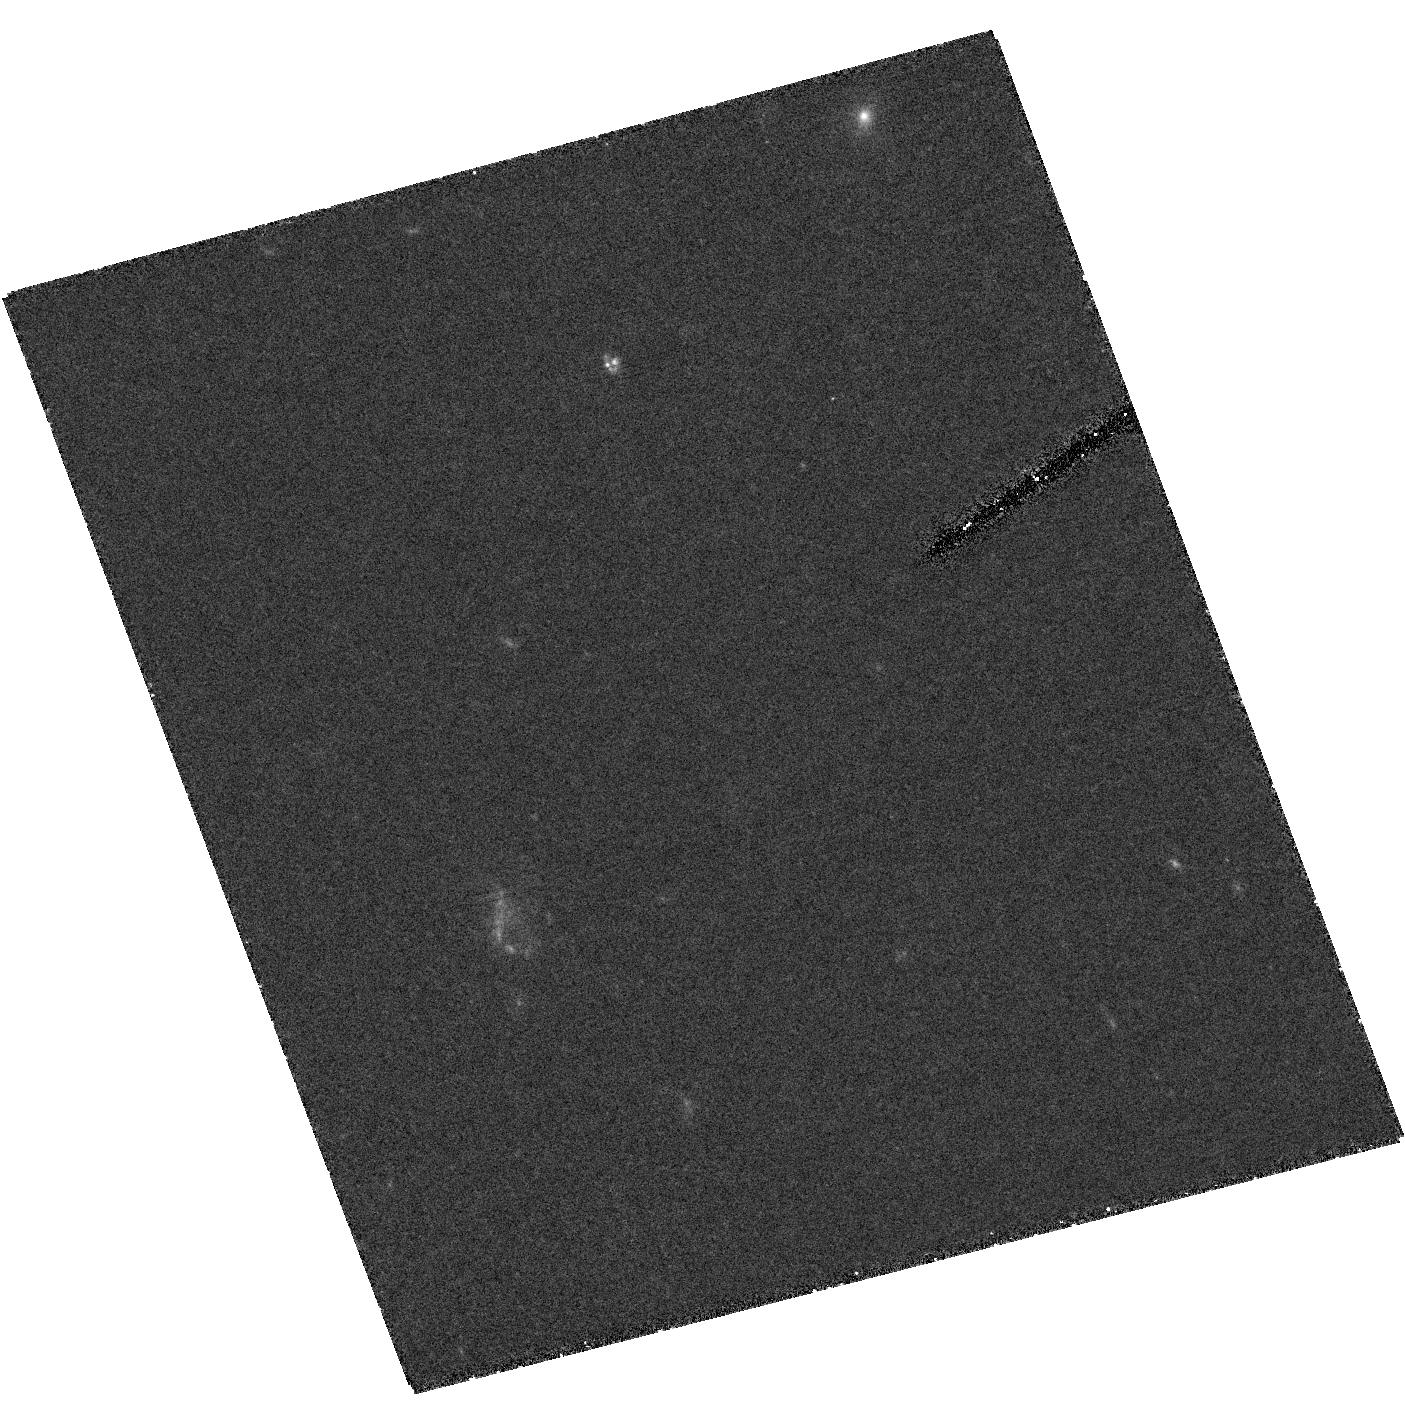
Target: field at RA 214.258°, Dec 43.505°
Instrument: ACS/HRC
Filter: F555W
Exposure: 2.6 h
Observation ID: hst_9361_01_acs_hrc_f555w_j8d501

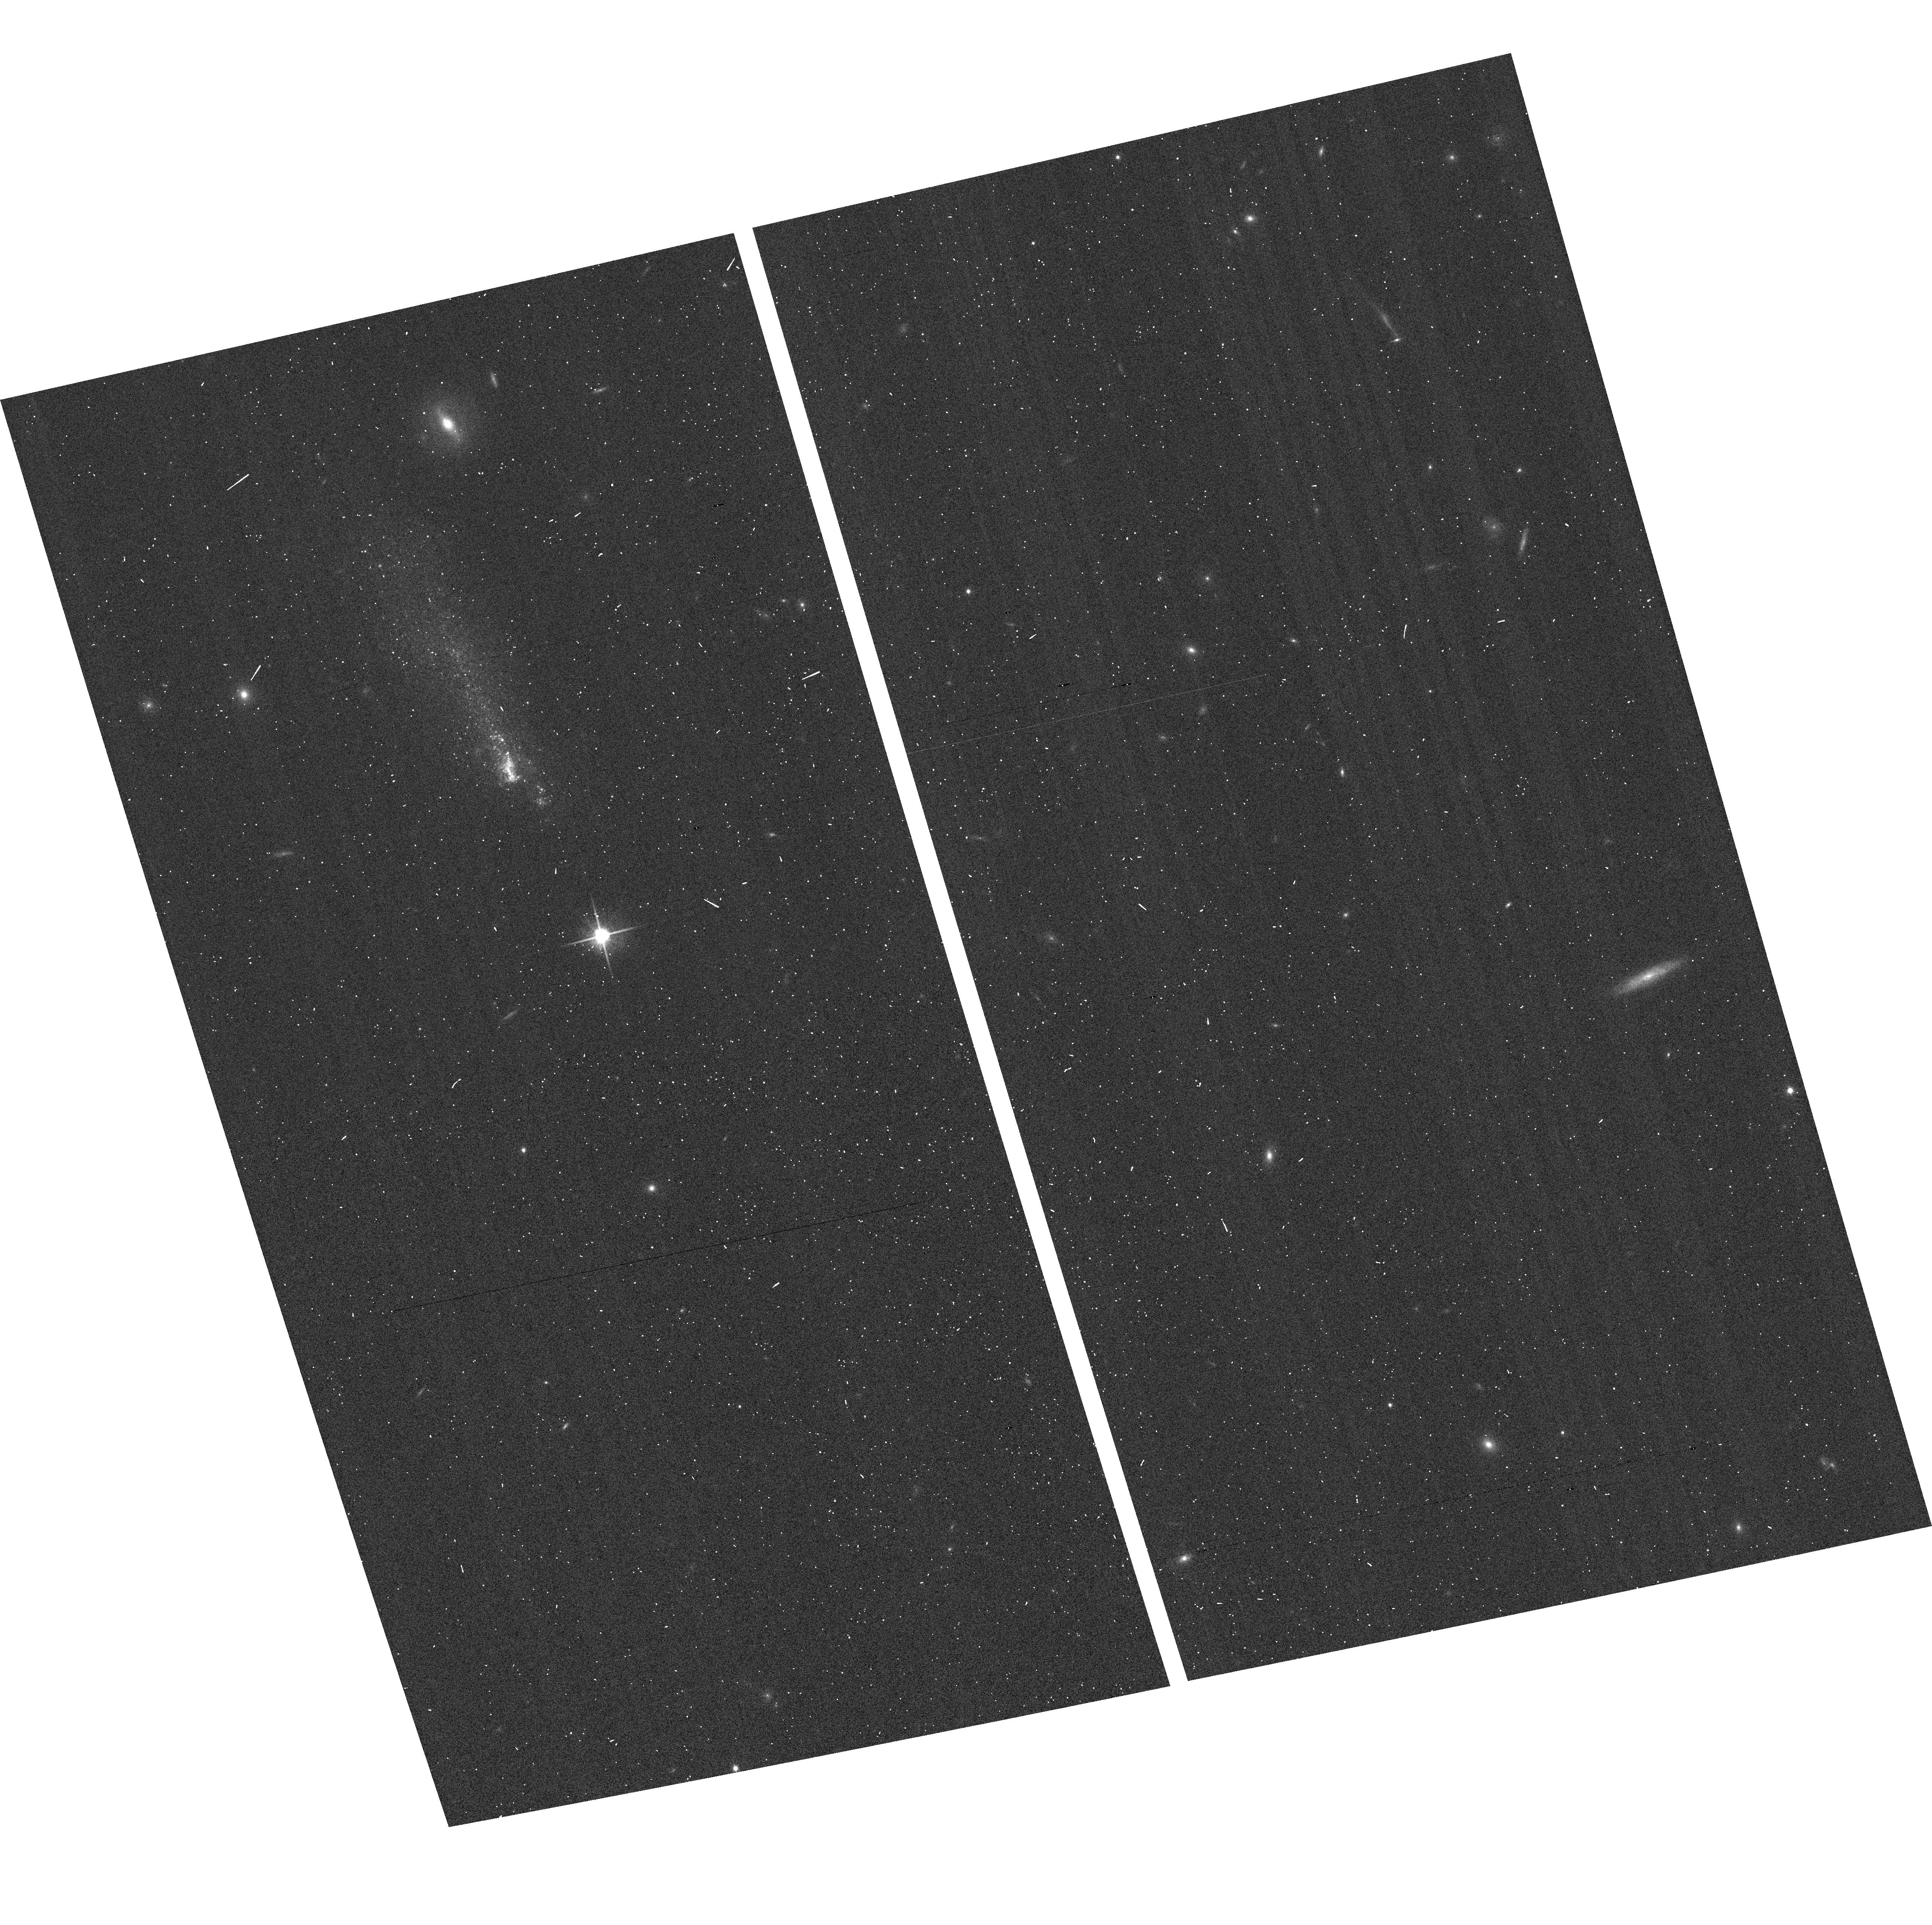
Target: SBS1415+437
Instrument: ACS/WFC
Filter: F814W
Exposure: 1 min
Observation ID: hst_9361_05_acs_wfc_f814w_j8d505

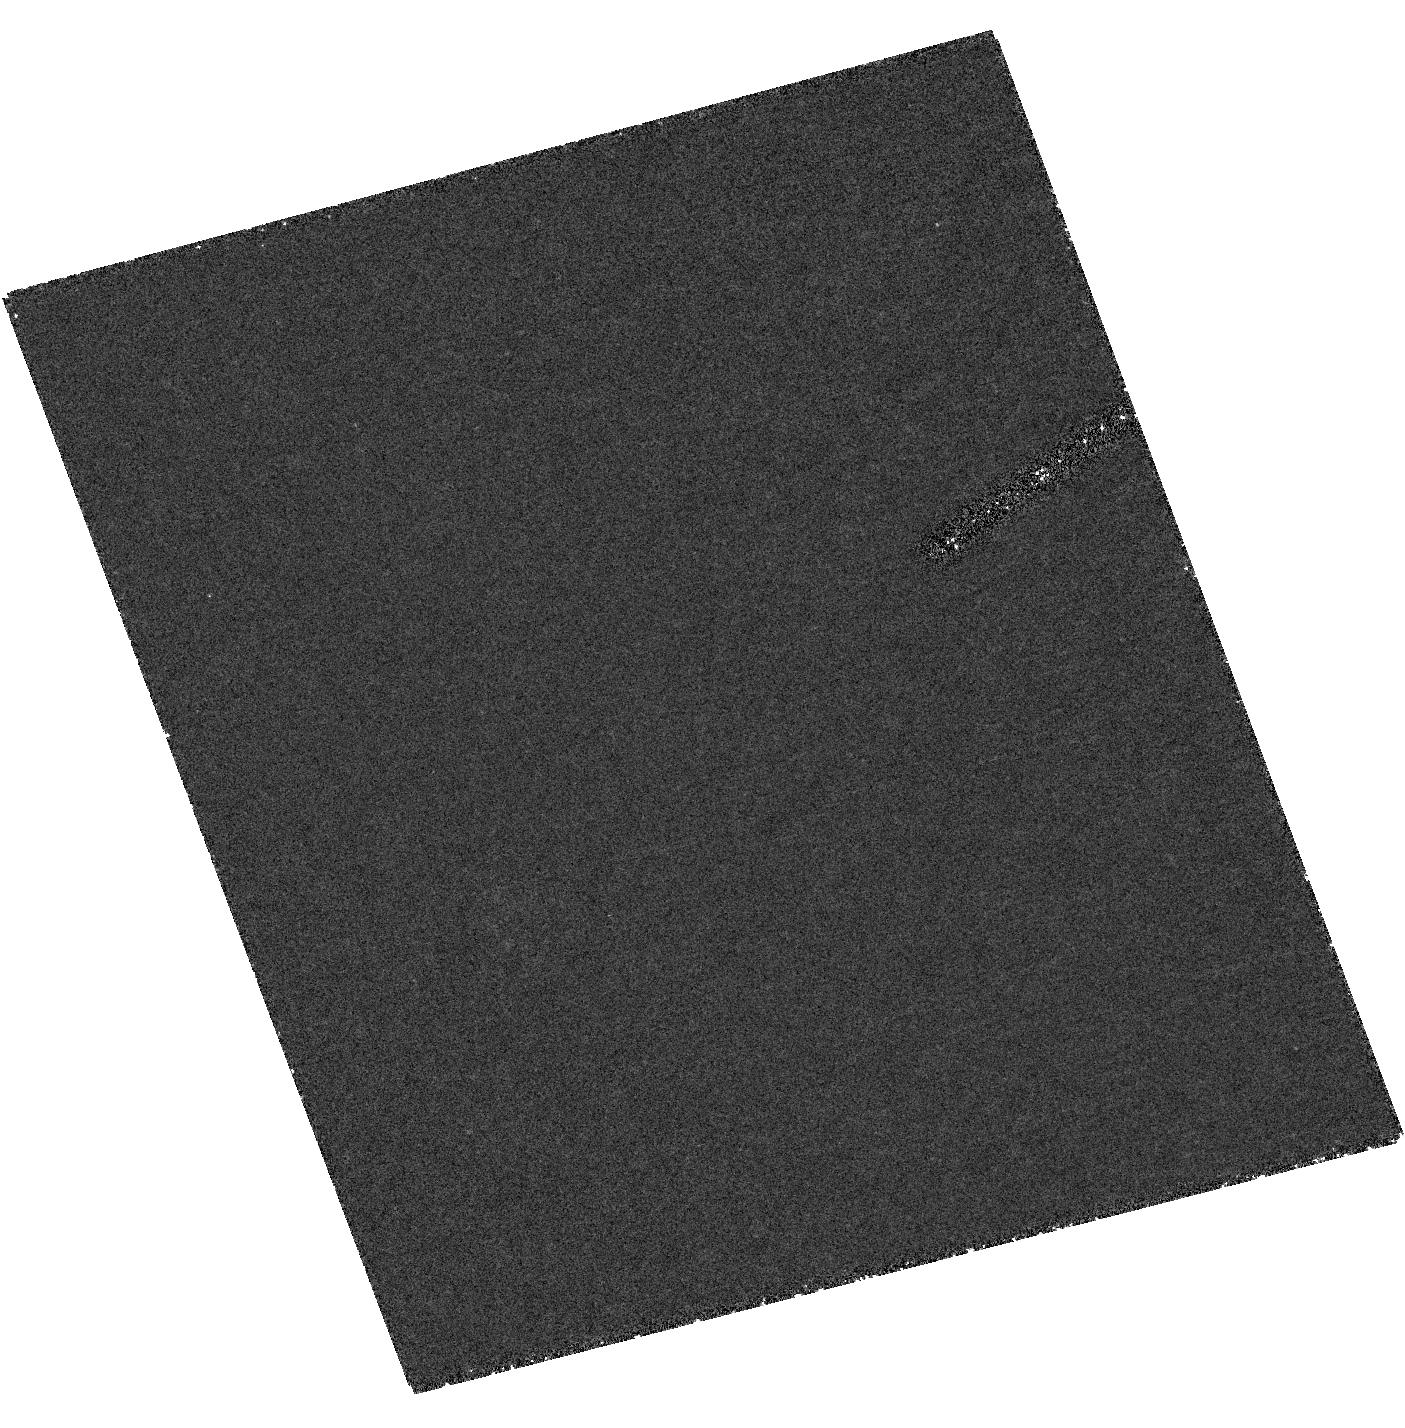
Target: field at RA 214.258°, Dec 43.505°
Instrument: ACS/HRC
Filter: F250W
Exposure: 2.6 h
Observation ID: hst_9361_04_acs_hrc_f250w_j8d504

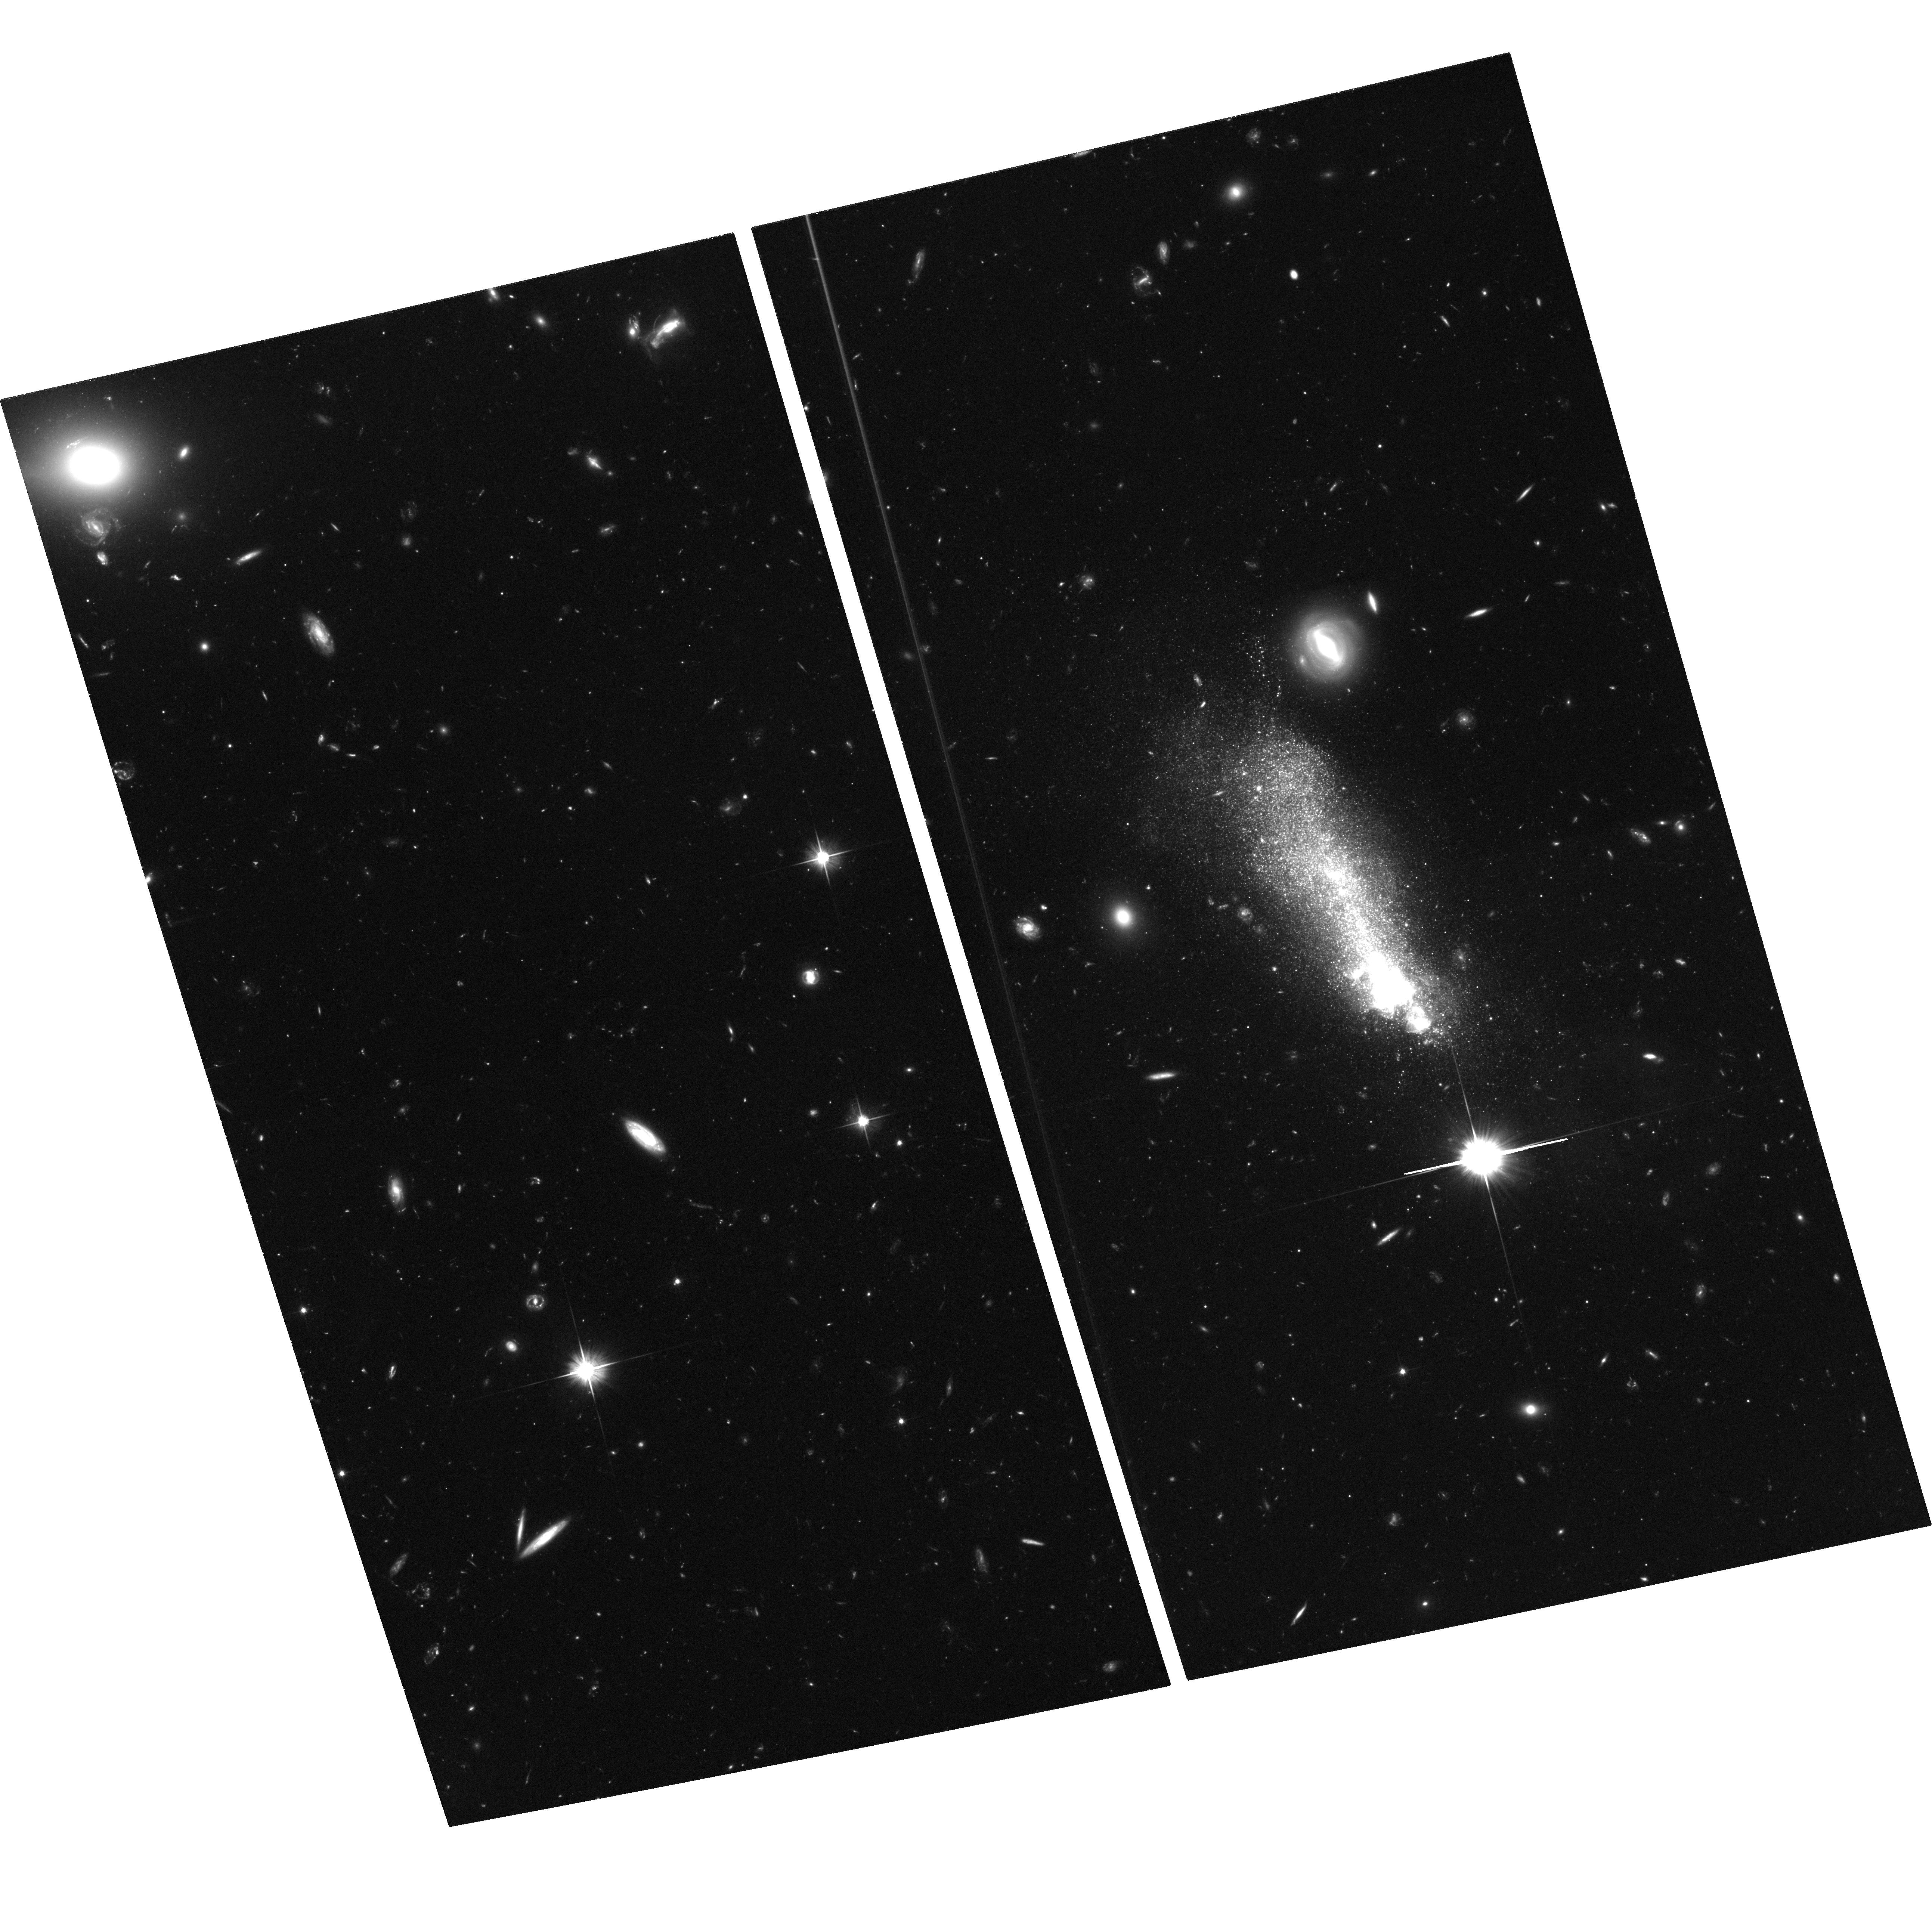
Target: SBS1415+437
Instrument: ACS/WFC
Filter: F606W
Exposure: 2.8 h
Observation ID: hst_9361_01_acs_wfc_f606w_j8d501

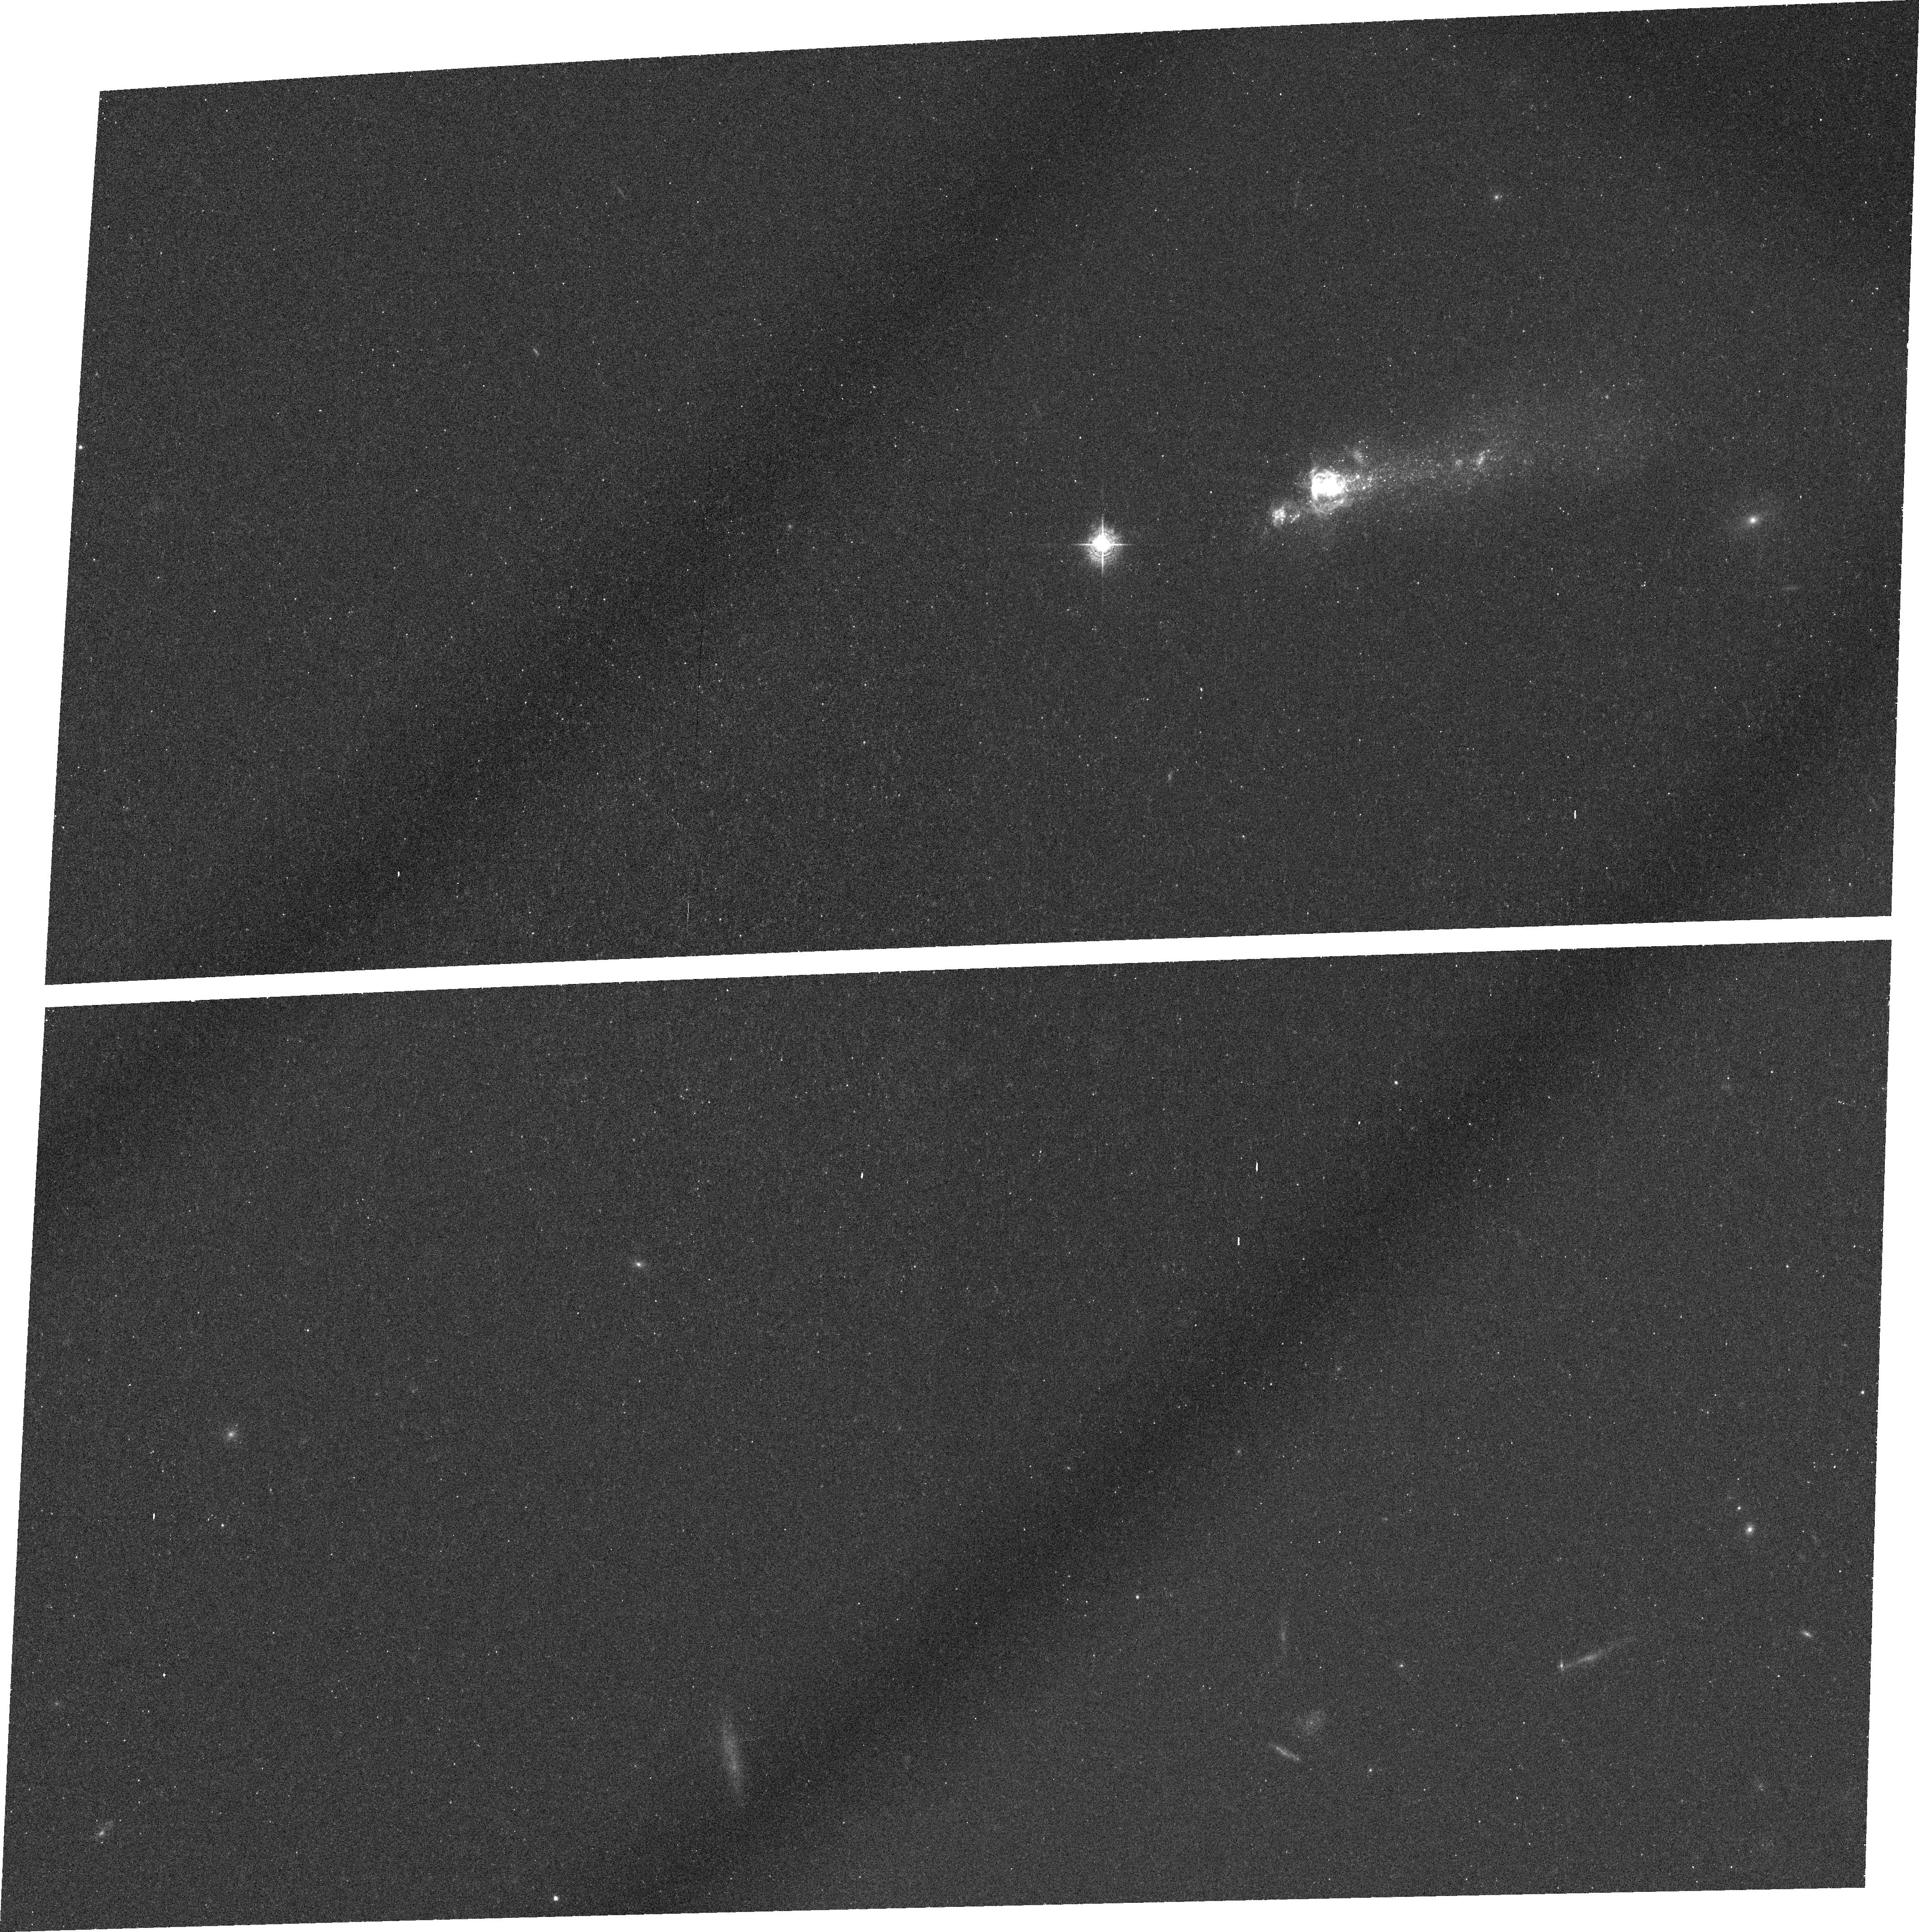
Target: SBS1415+437
Instrument: ACS/WFC
Filter: FR505N
Exposure: 29 min
Observation ID: j8d505020

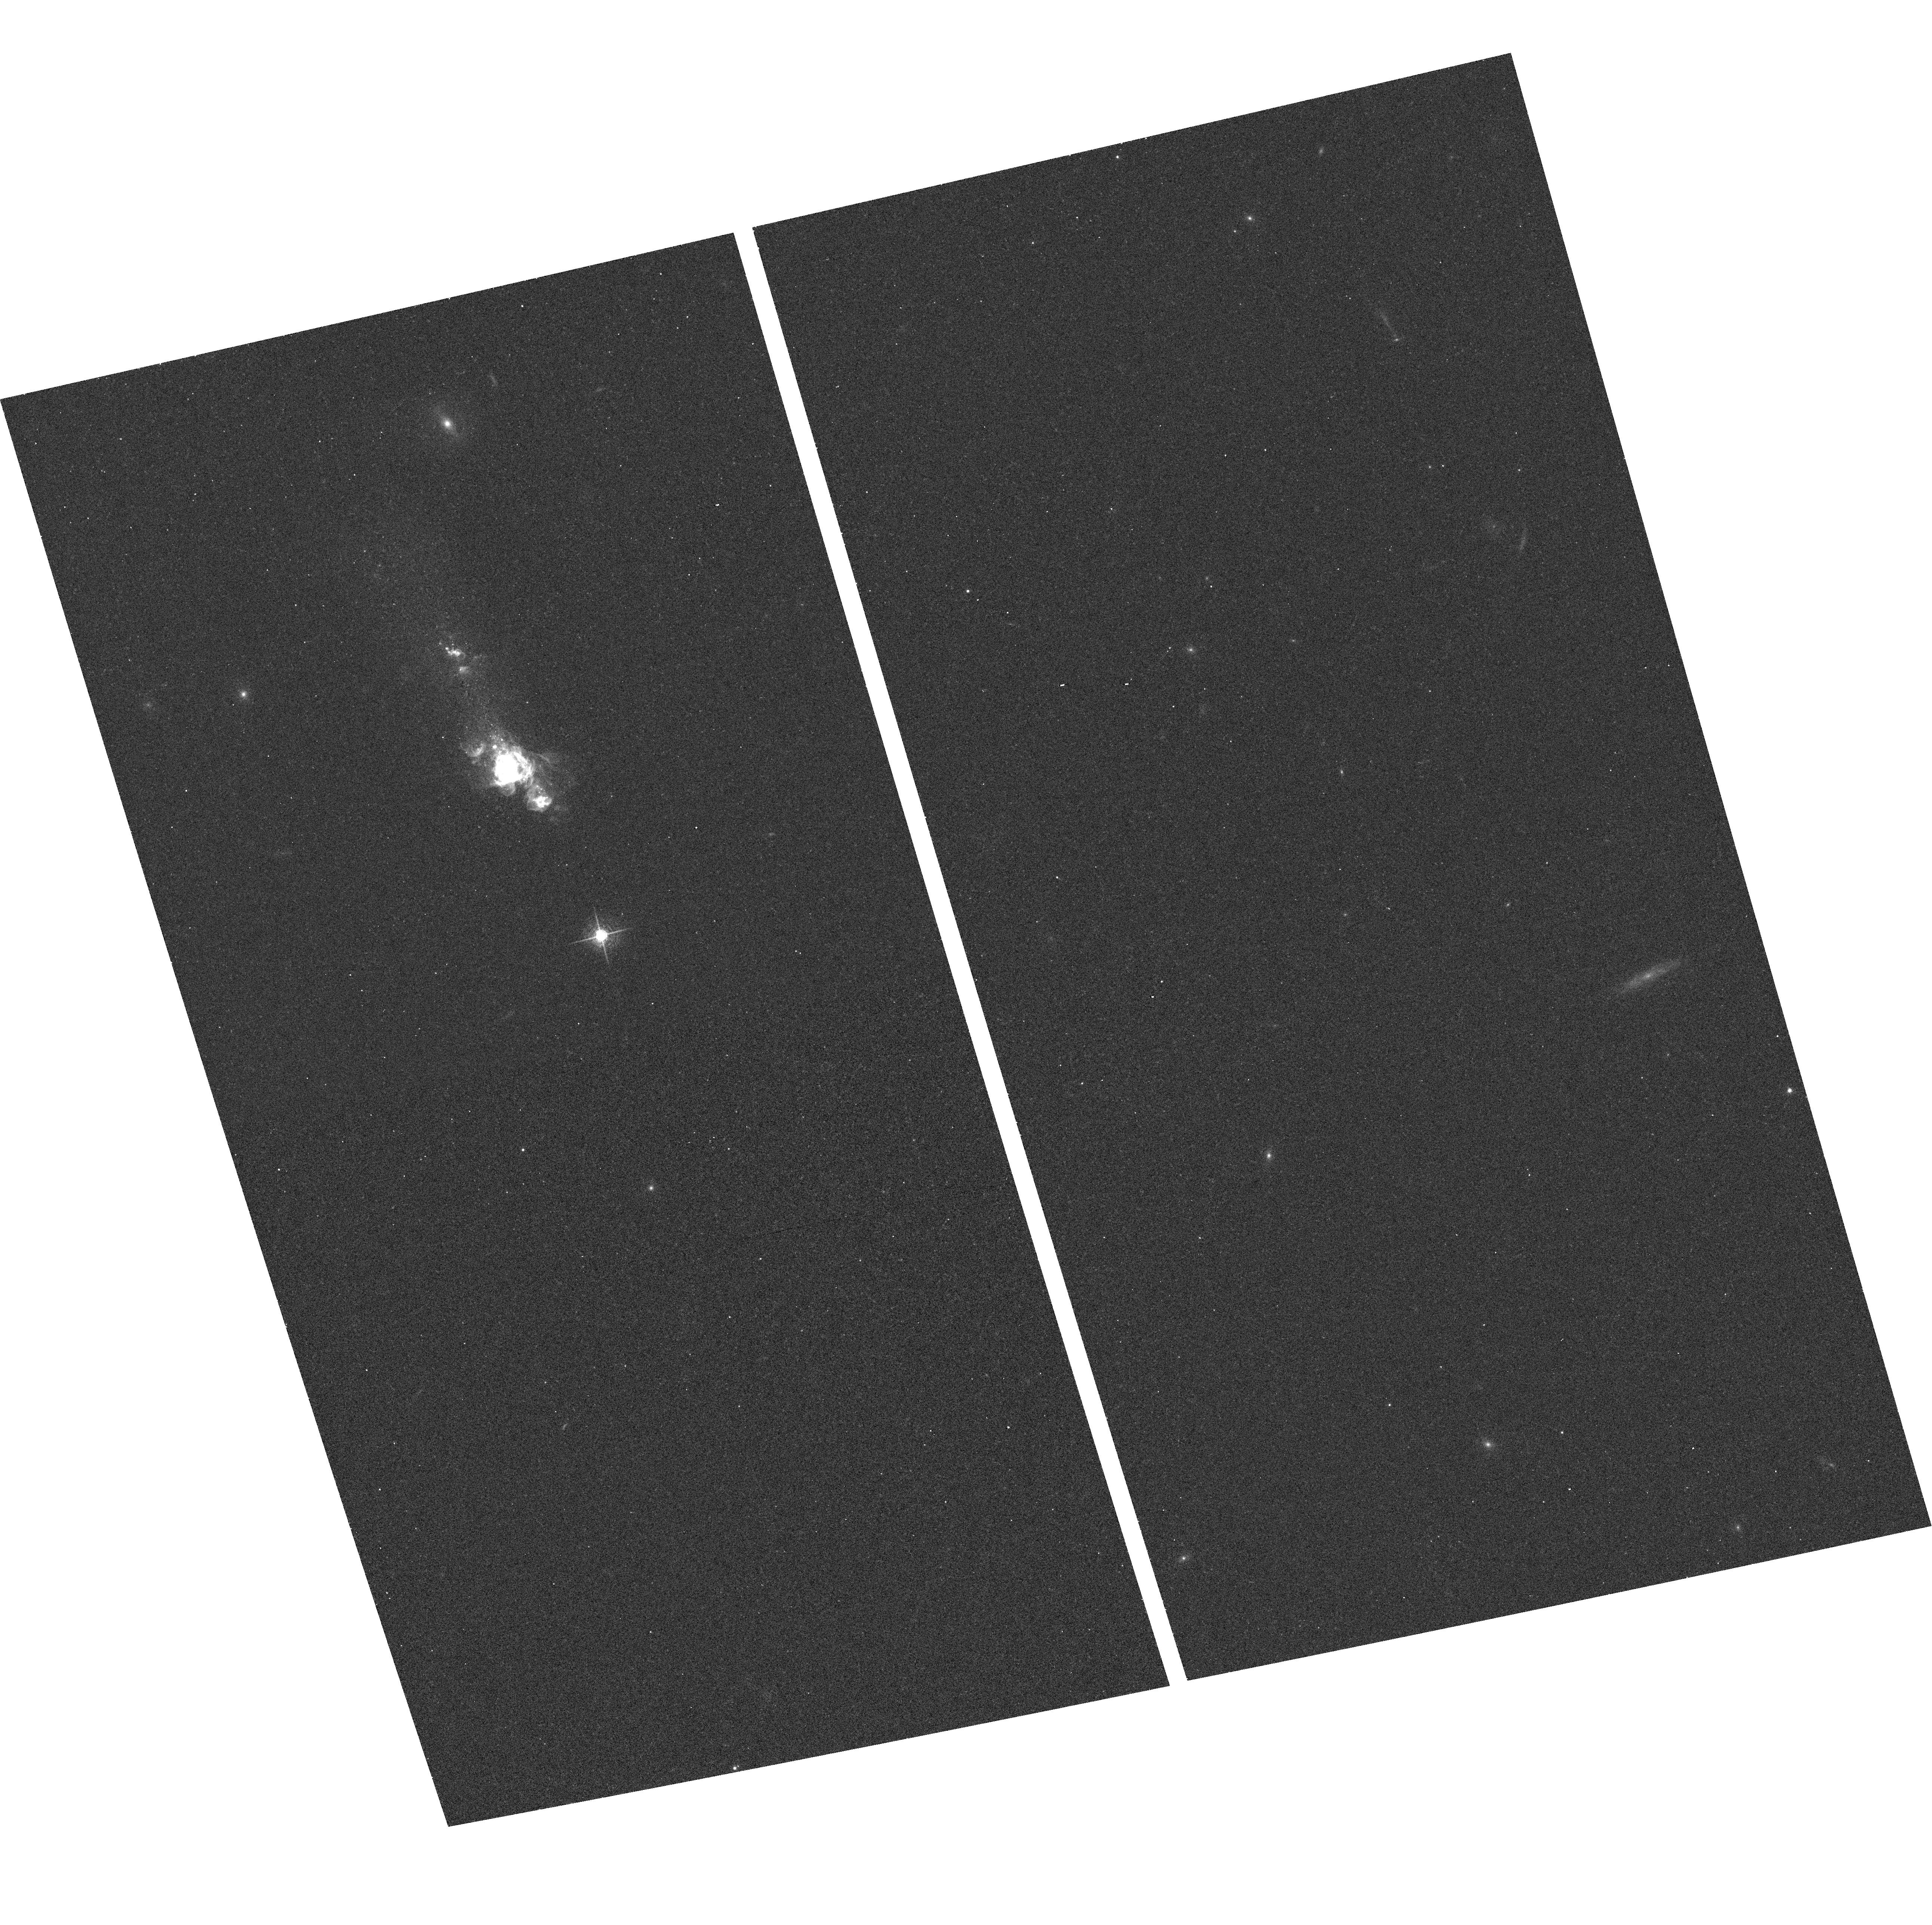
Target: SBS1415+437
Instrument: ACS/WFC
Filter: F658N
Exposure: 13 min
Observation ID: hst_9361_05_acs_wfc_f658n_j8d505

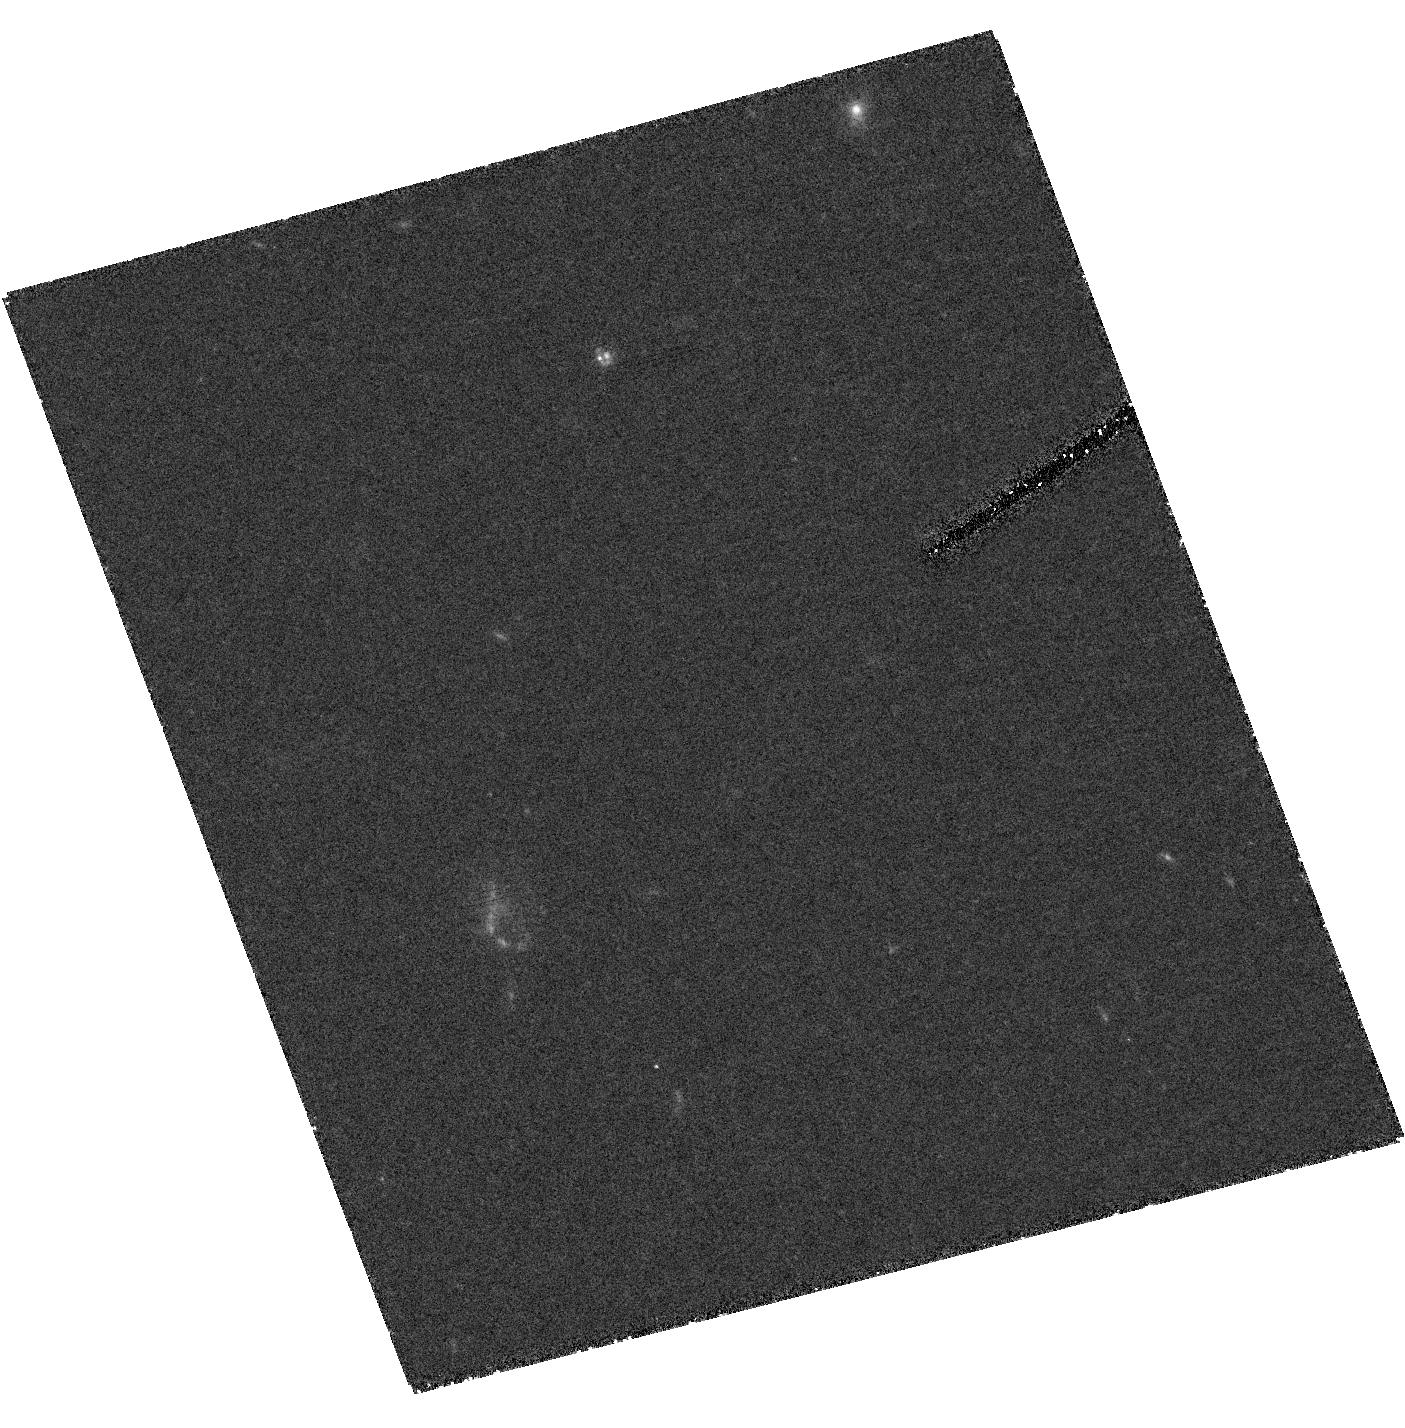
Target: field at RA 214.258°, Dec 43.505°
Instrument: ACS/HRC
Filter: F555W
Exposure: 2.6 h
Observation ID: hst_9361_02_acs_hrc_f555w_j8d502

Searching for Primeval Galaxies: the promising case of SBS 1415+437 (PI: Aloisi, Alessandra)

Do primeval galaxies exist in the local Universe? The best candidates are extremely metal-poor (Z < 1/20 Zo) blue compact dwarf (BCD) galaxies whose photometric and chemical properties are consistent with a stellar population younger than 100 Myr. SBS 1415+437 (Z = 1/21 Zo) is the closest candidate: its proximity (d = 11.4 Mpc), detailed spectroscopic knowledge of its HII regions and low metal content, used to infer the primordial He^4 abundance, make it the best target for this investigation. We propose to take deep exposures of SBS 1415+437 with the ACS in the F814W and F606W filters. This instrument has resolution and magnitude limits allowing us to reach and resolve with the required accuracy individual stars 1 mag below the tip of the red giant branch (RGBT). If present, these stars will provide a clear sign of an old stellar population (with ages > 1 Gyr) and an independent distance indicator. If absent, this will unambiguously show that the system has started to form stars only recently and can be considered the first robust case of local primeval galaxy. We propose to take exposures in the F658N (HAlpha Lambda6563) and FR505N (HBeta Lambda4861) filters to study the morphology of the ionized gas through HAlpha emission and map the dust content with the HAlpha/HBeta ratio in order to solve the age-dust degeneracy of the photometry by constraining reddening effects.